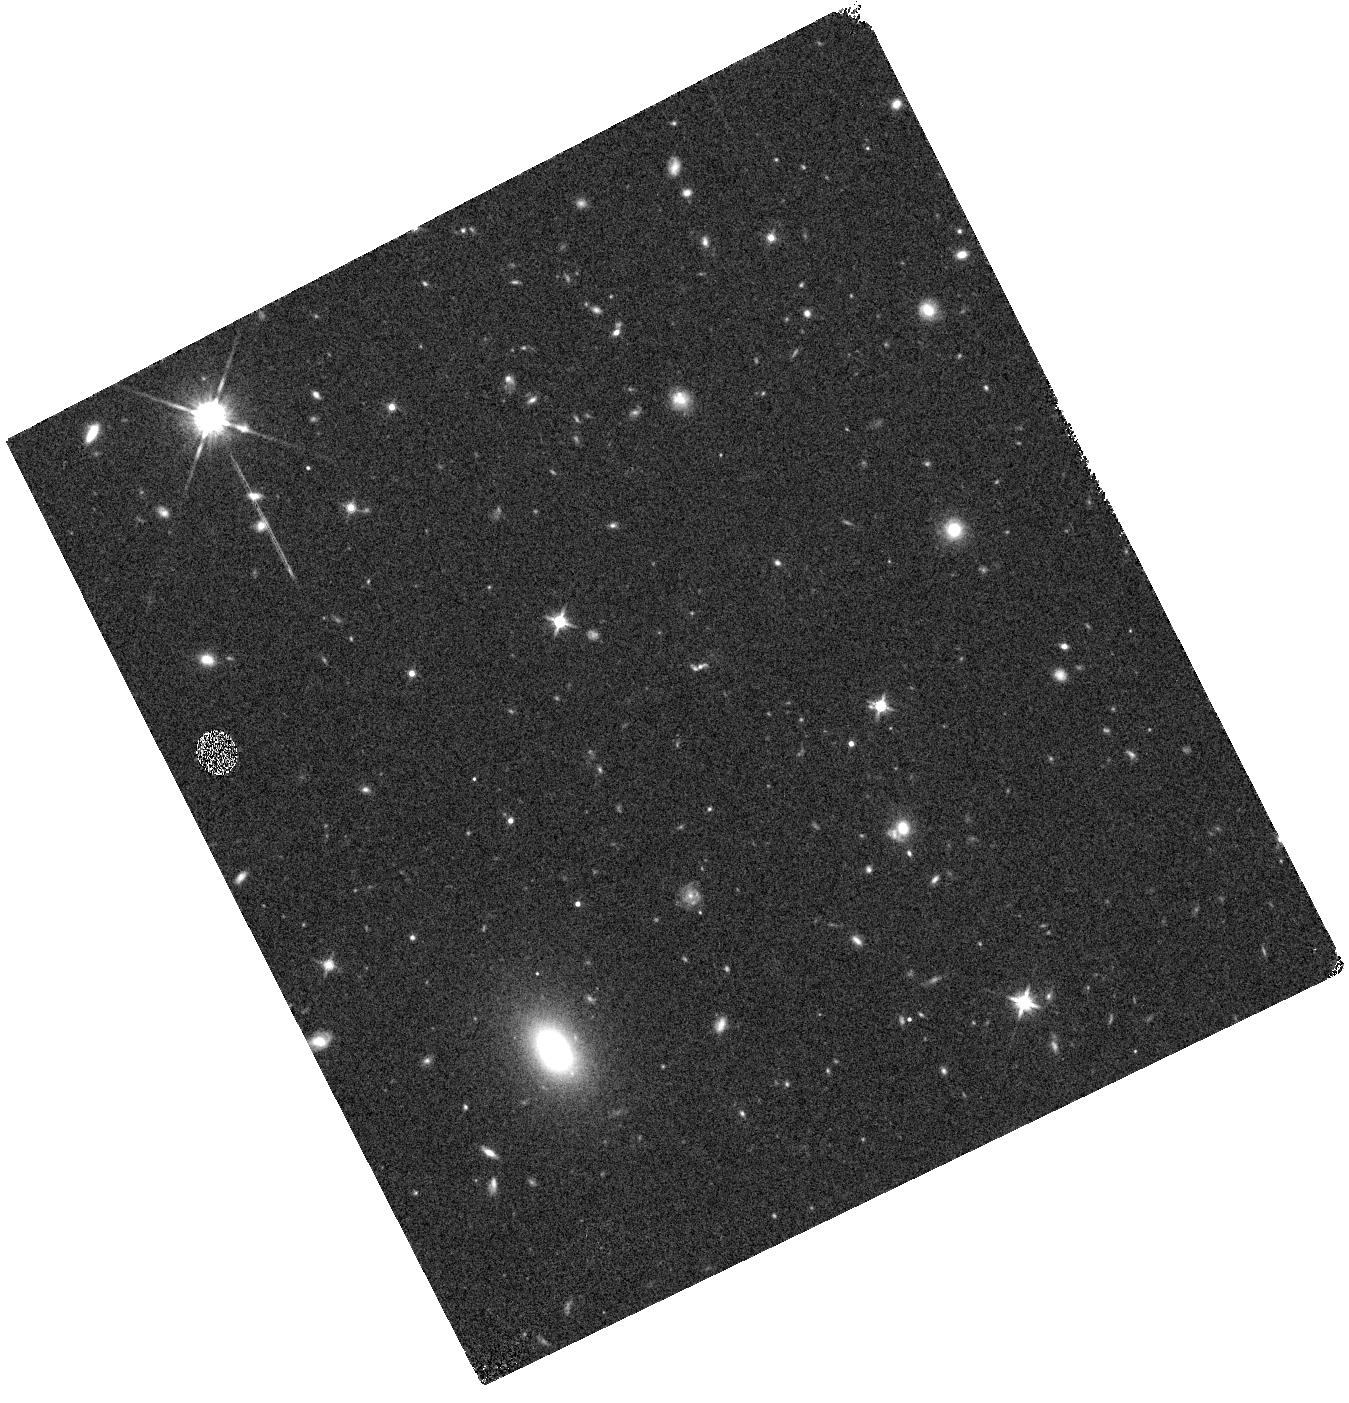
Target: DEEP2-42045870
Instrument: WFC3/IR
Filter: F140W
Exposure: 7 min
Observation ID: hst_15077_13_wfc3_ir_f140w_idiu13

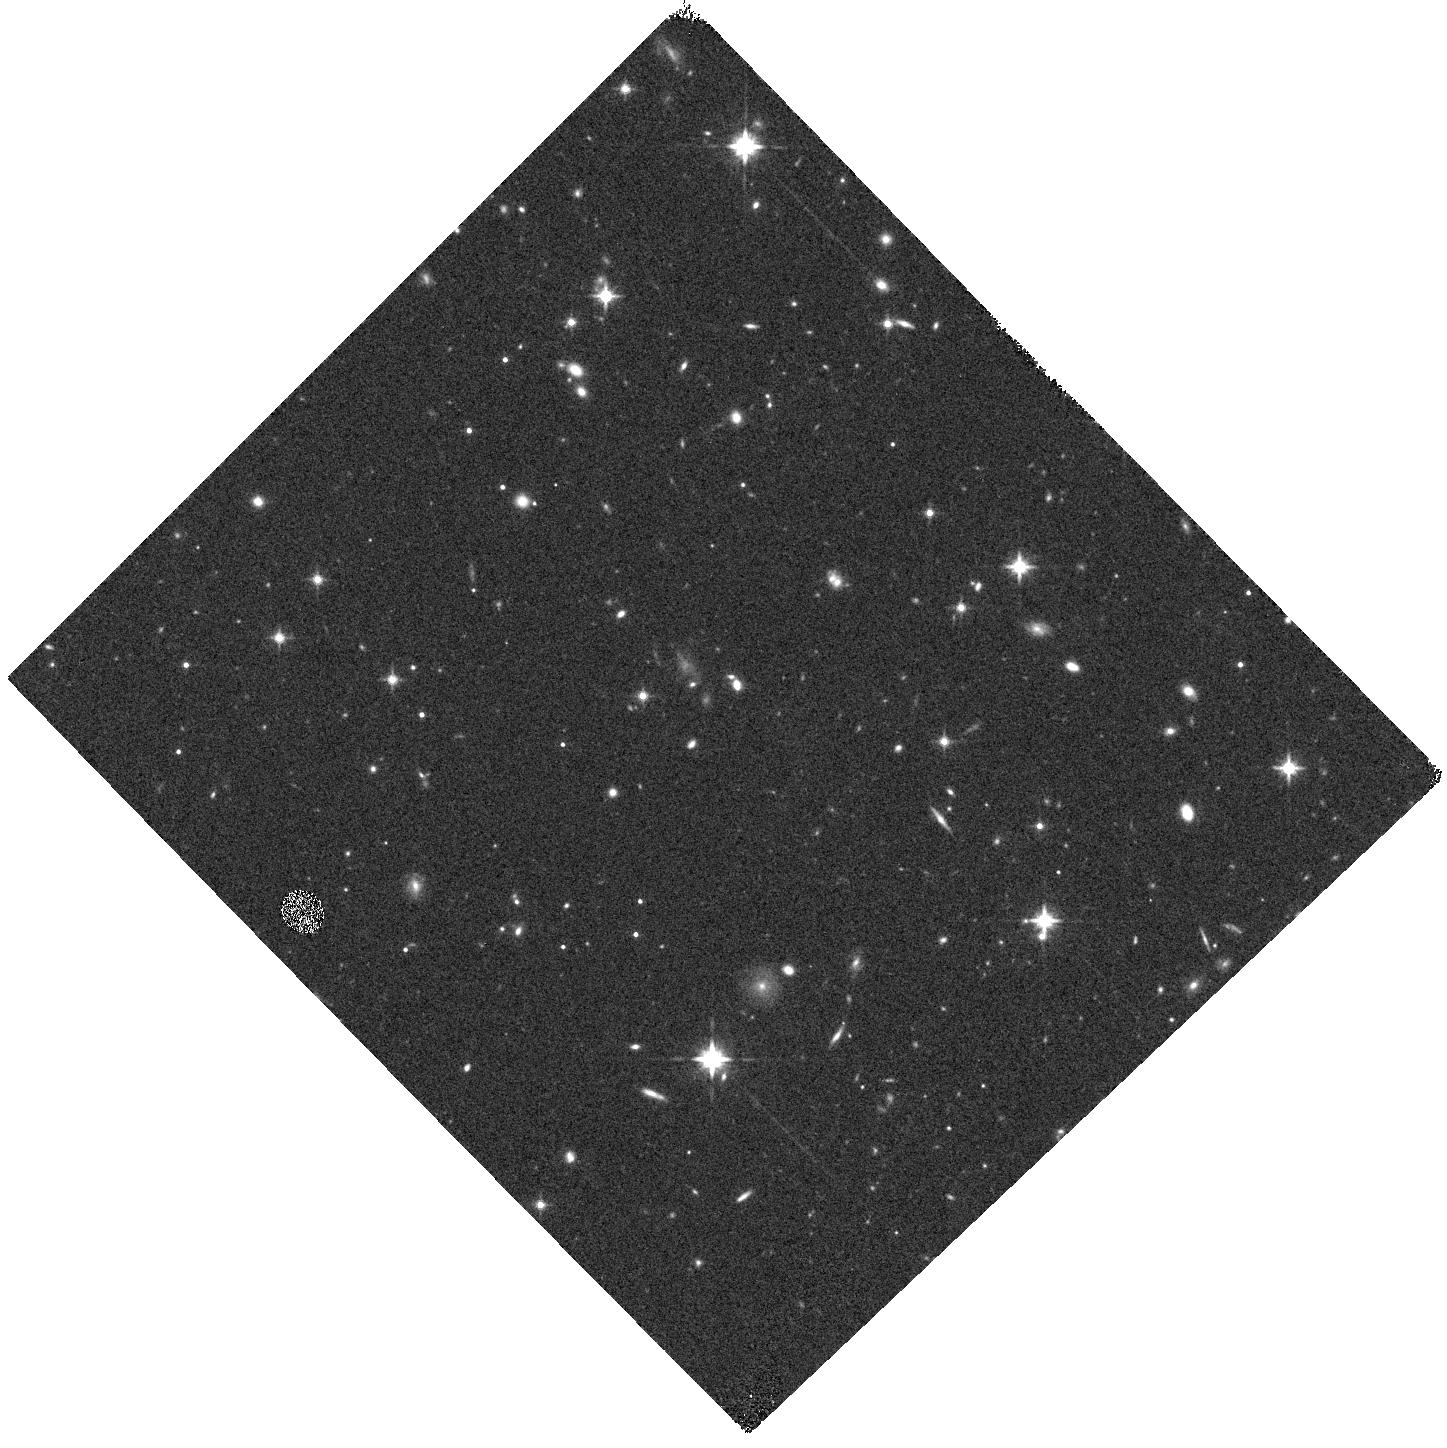
Target: DEEP2-22028402
Instrument: WFC3/IR
Filter: F140W
Exposure: 6 min
Observation ID: hst_15077_09_wfc3_ir_f140w_idiu09

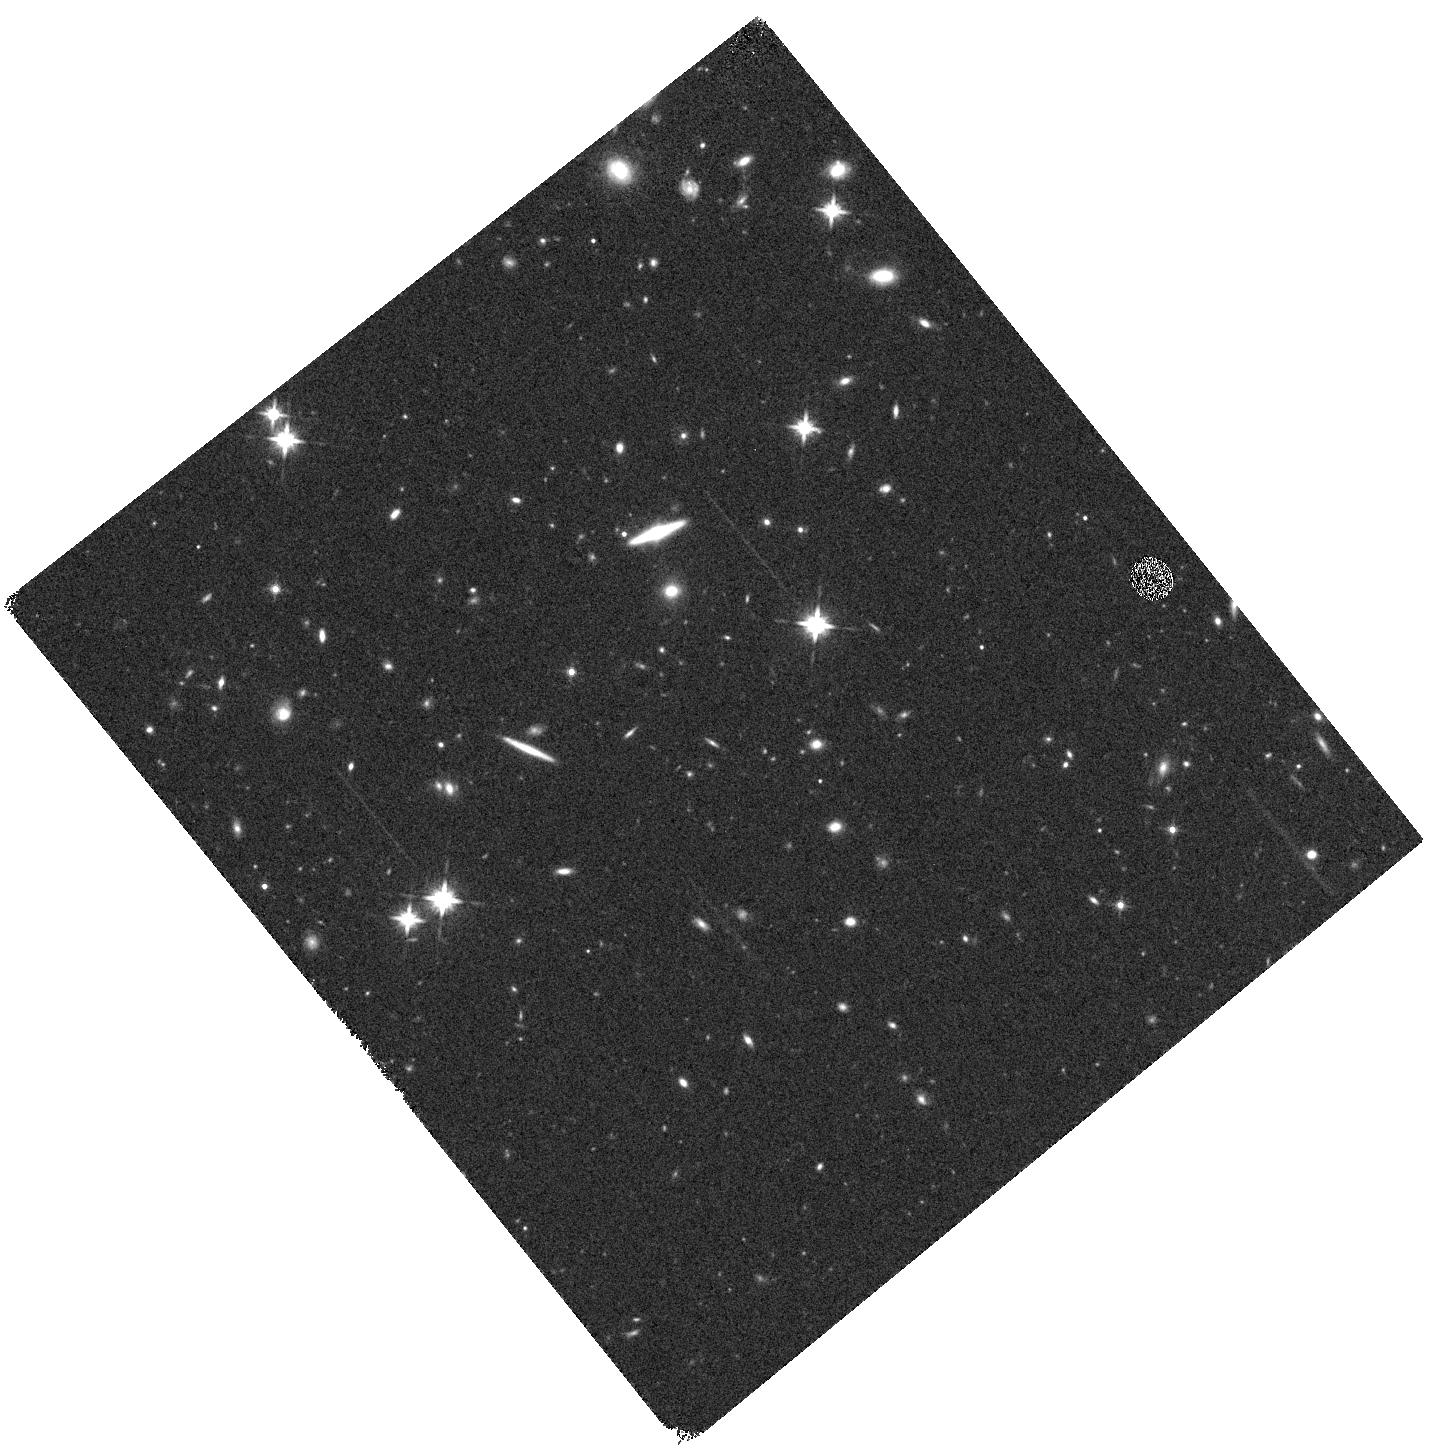
Target: DEEP2-14018918
Instrument: WFC3/IR
Filter: F140W
Exposure: 6 min
Observation ID: hst_15077_04_wfc3_ir_f140w_idiu04

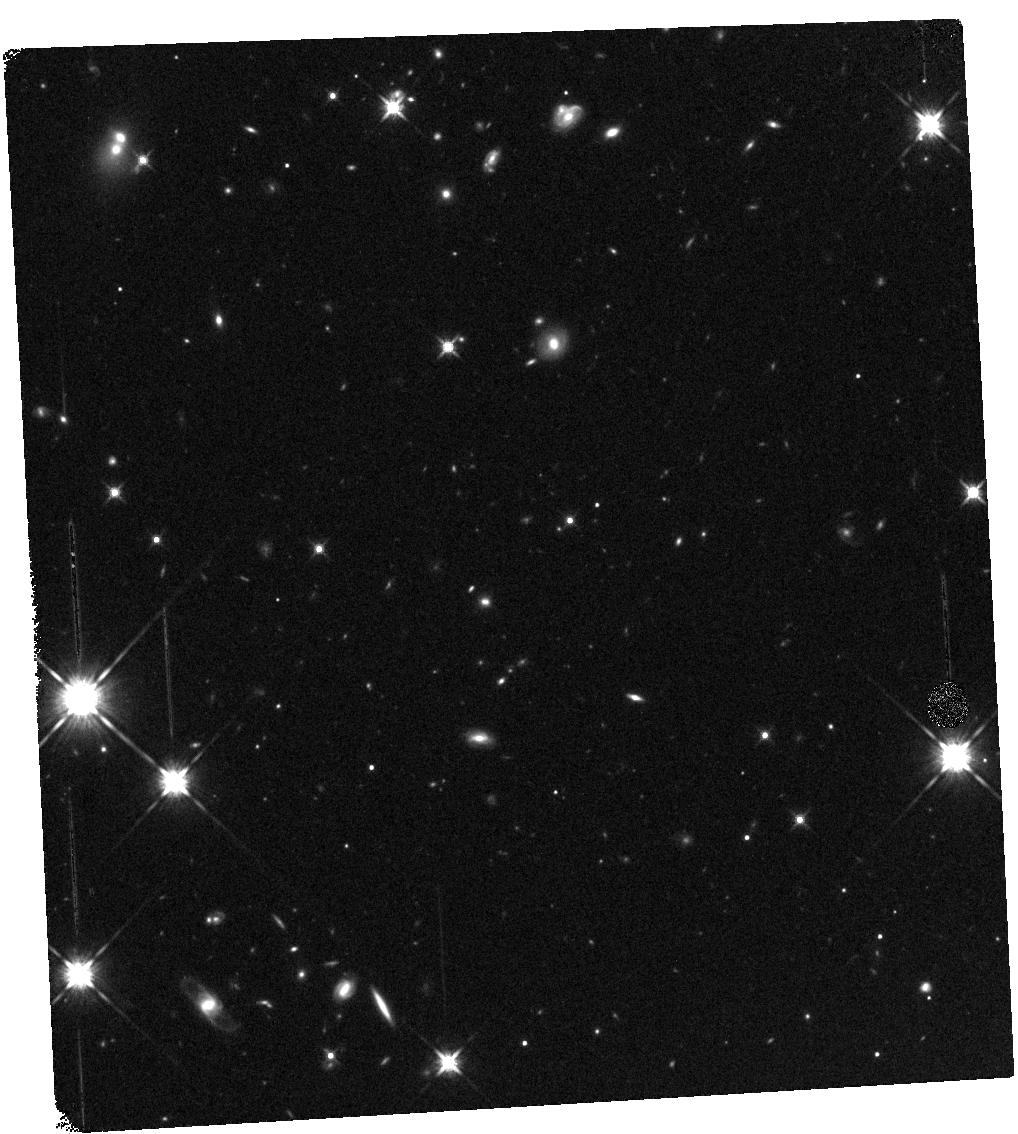
Target: DEEP2-21021292
Instrument: WFC3/IR
Filter: F140W
Exposure: 6 min
Observation ID: hst_15077_05_wfc3_ir_f140w_idiu05

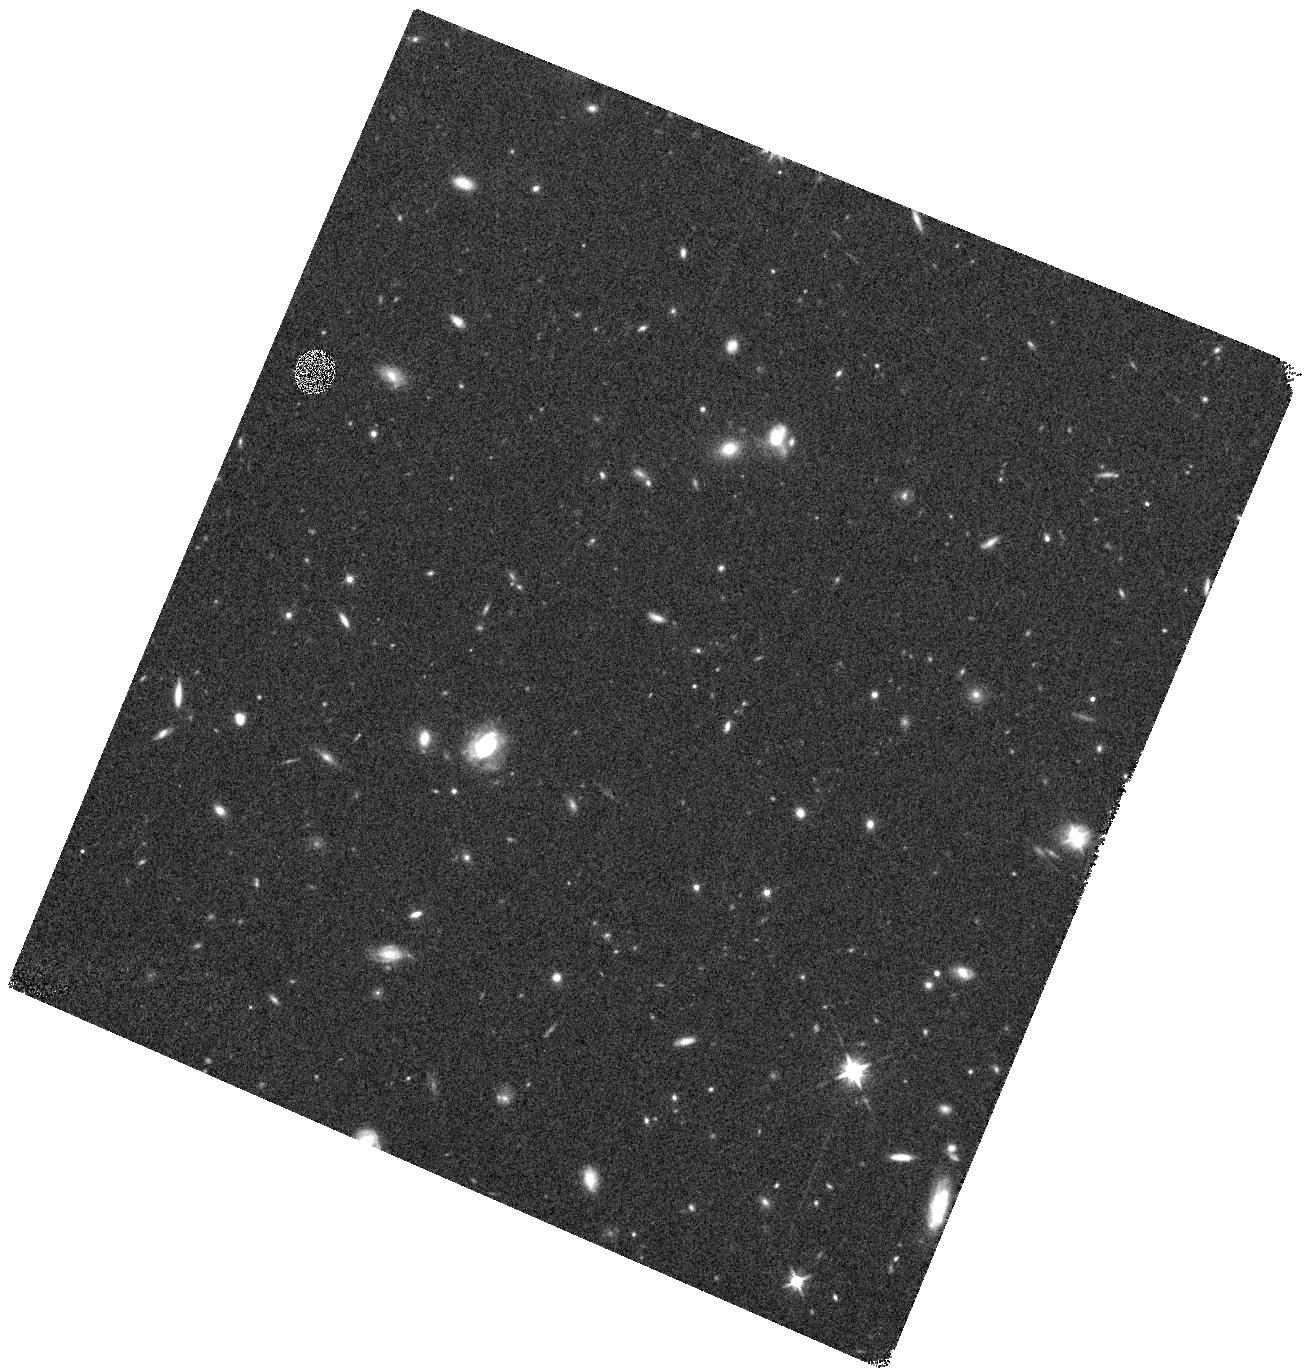
Target: DEEP2-13016475
Instrument: WFC3/IR
Filter: F140W
Exposure: 6 min
Observation ID: hst_15077_01_wfc3_ir_f140w_idiu01

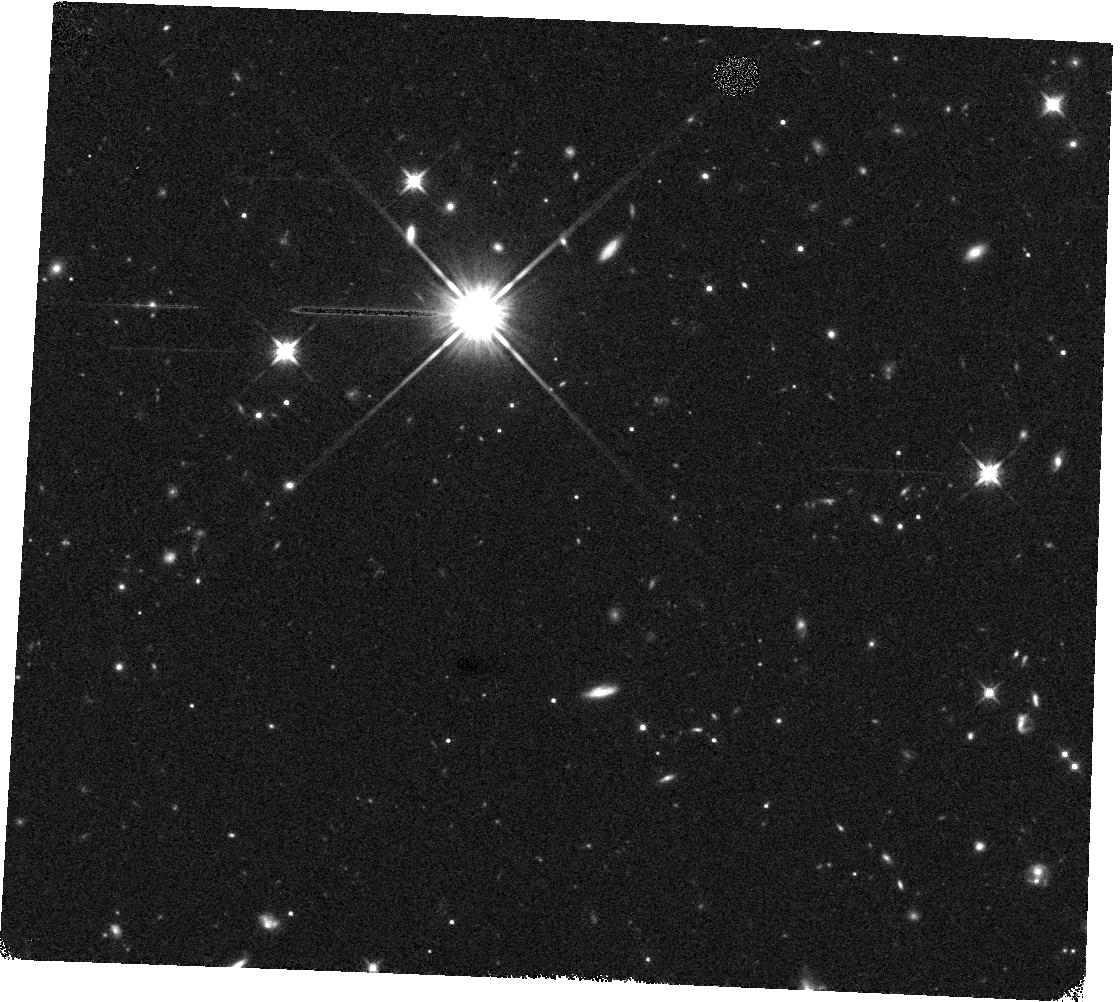
Target: DEEP2-22022835
Instrument: WFC3/IR
Filter: F140W
Exposure: 6 min
Observation ID: hst_15077_z8_wfc3_ir_f140w_idiuz8

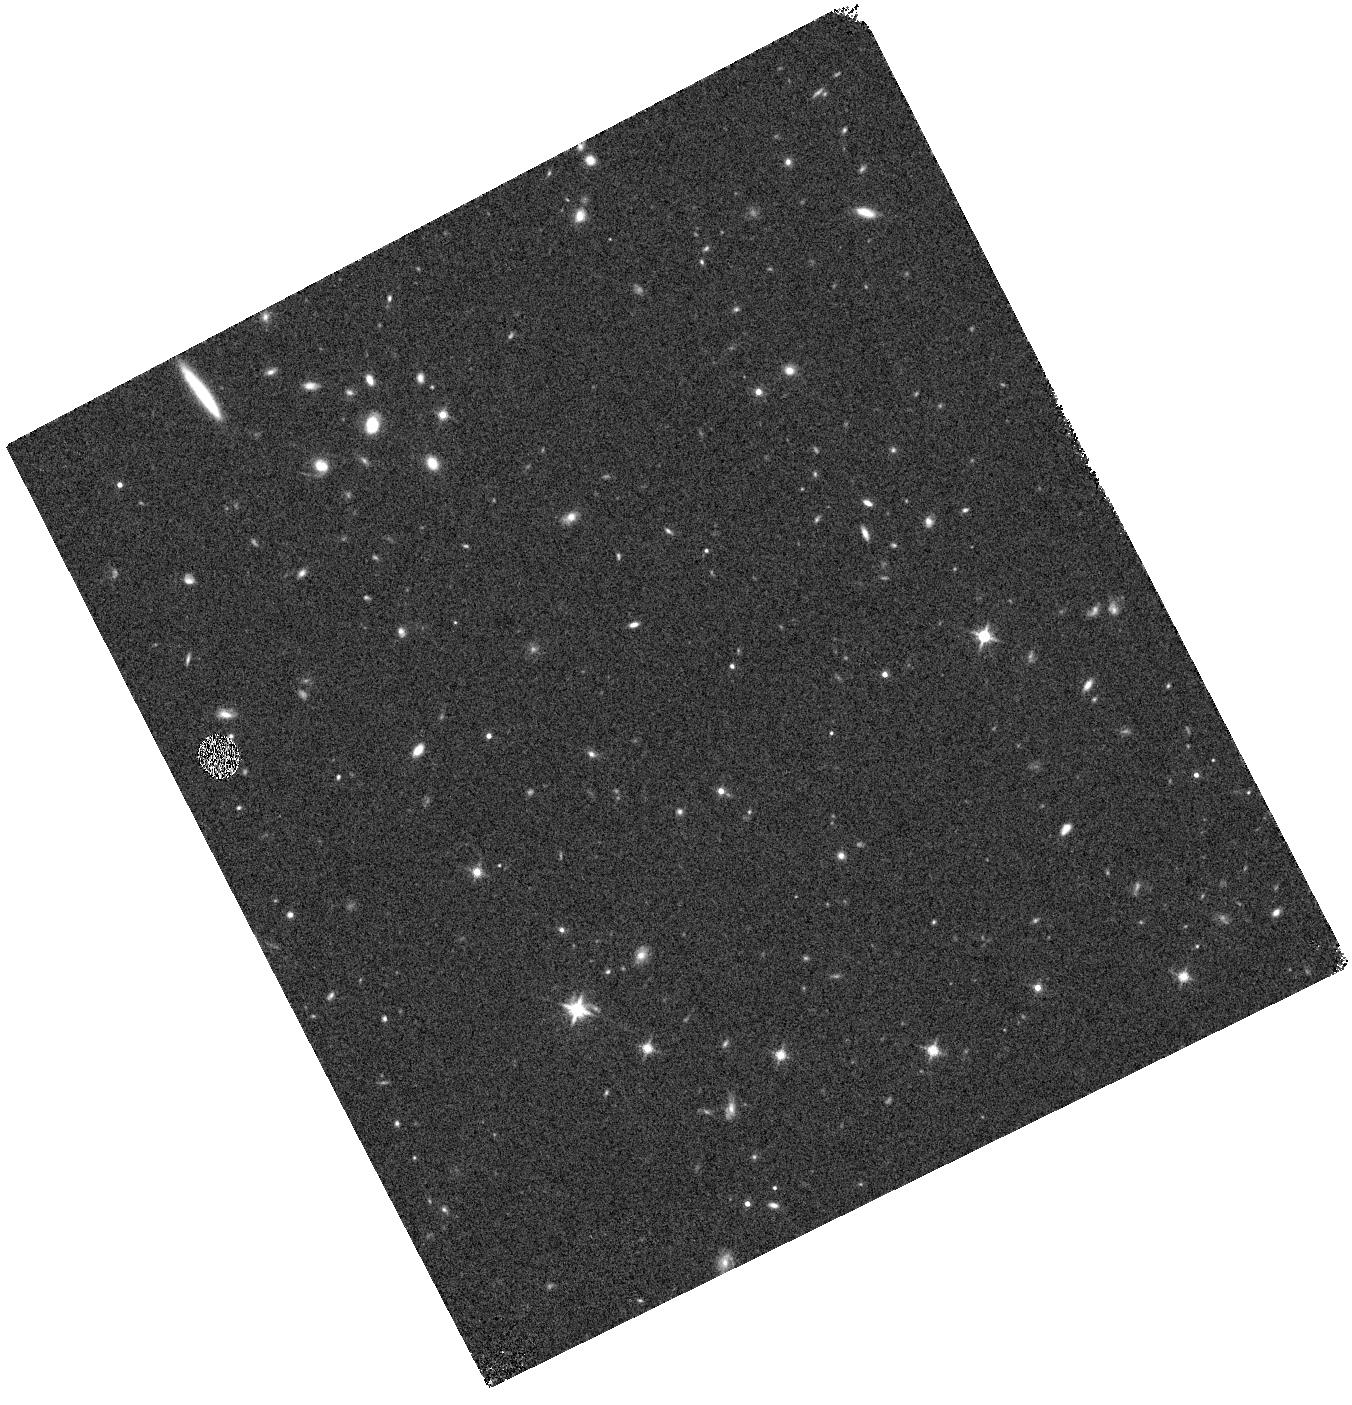
Target: DEEP2-31047144
Instrument: WFC3/IR
Filter: F140W
Exposure: 7 min
Observation ID: hst_15077_15_wfc3_ir_f140w_idiu15

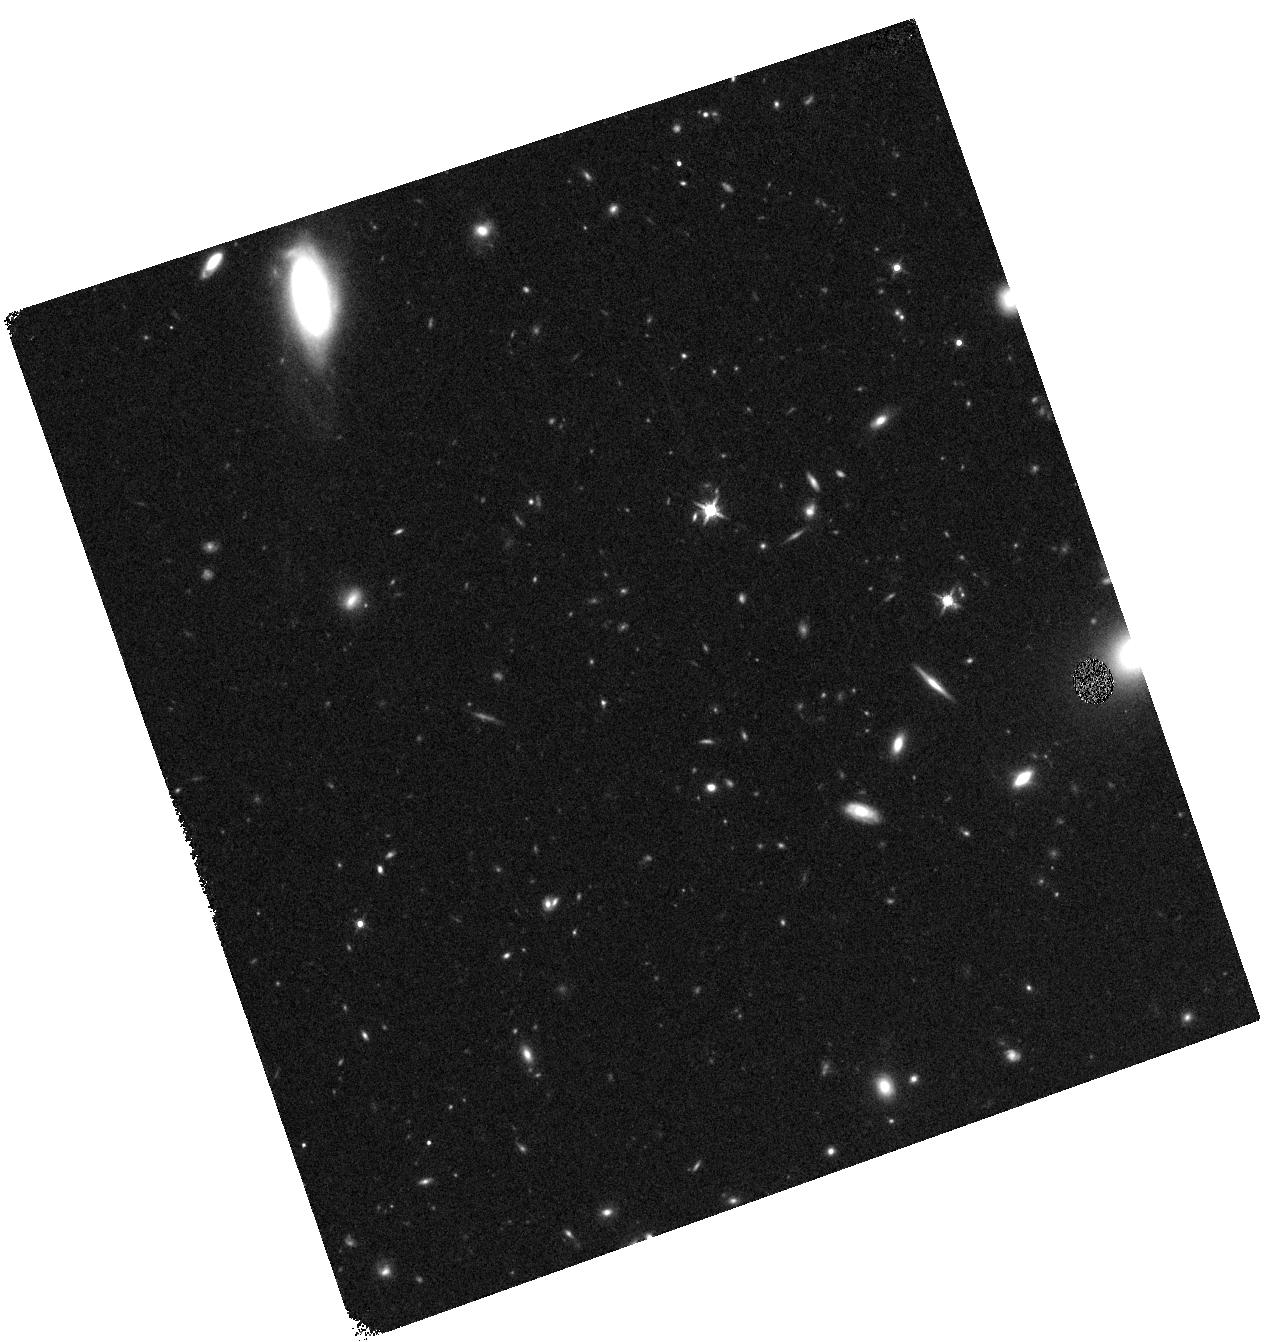
Target: DEEP2-13043682
Instrument: WFC3/IR
Filter: F140W
Exposure: 6 min
Observation ID: hst_15077_02_wfc3_ir_f140w_idiu02

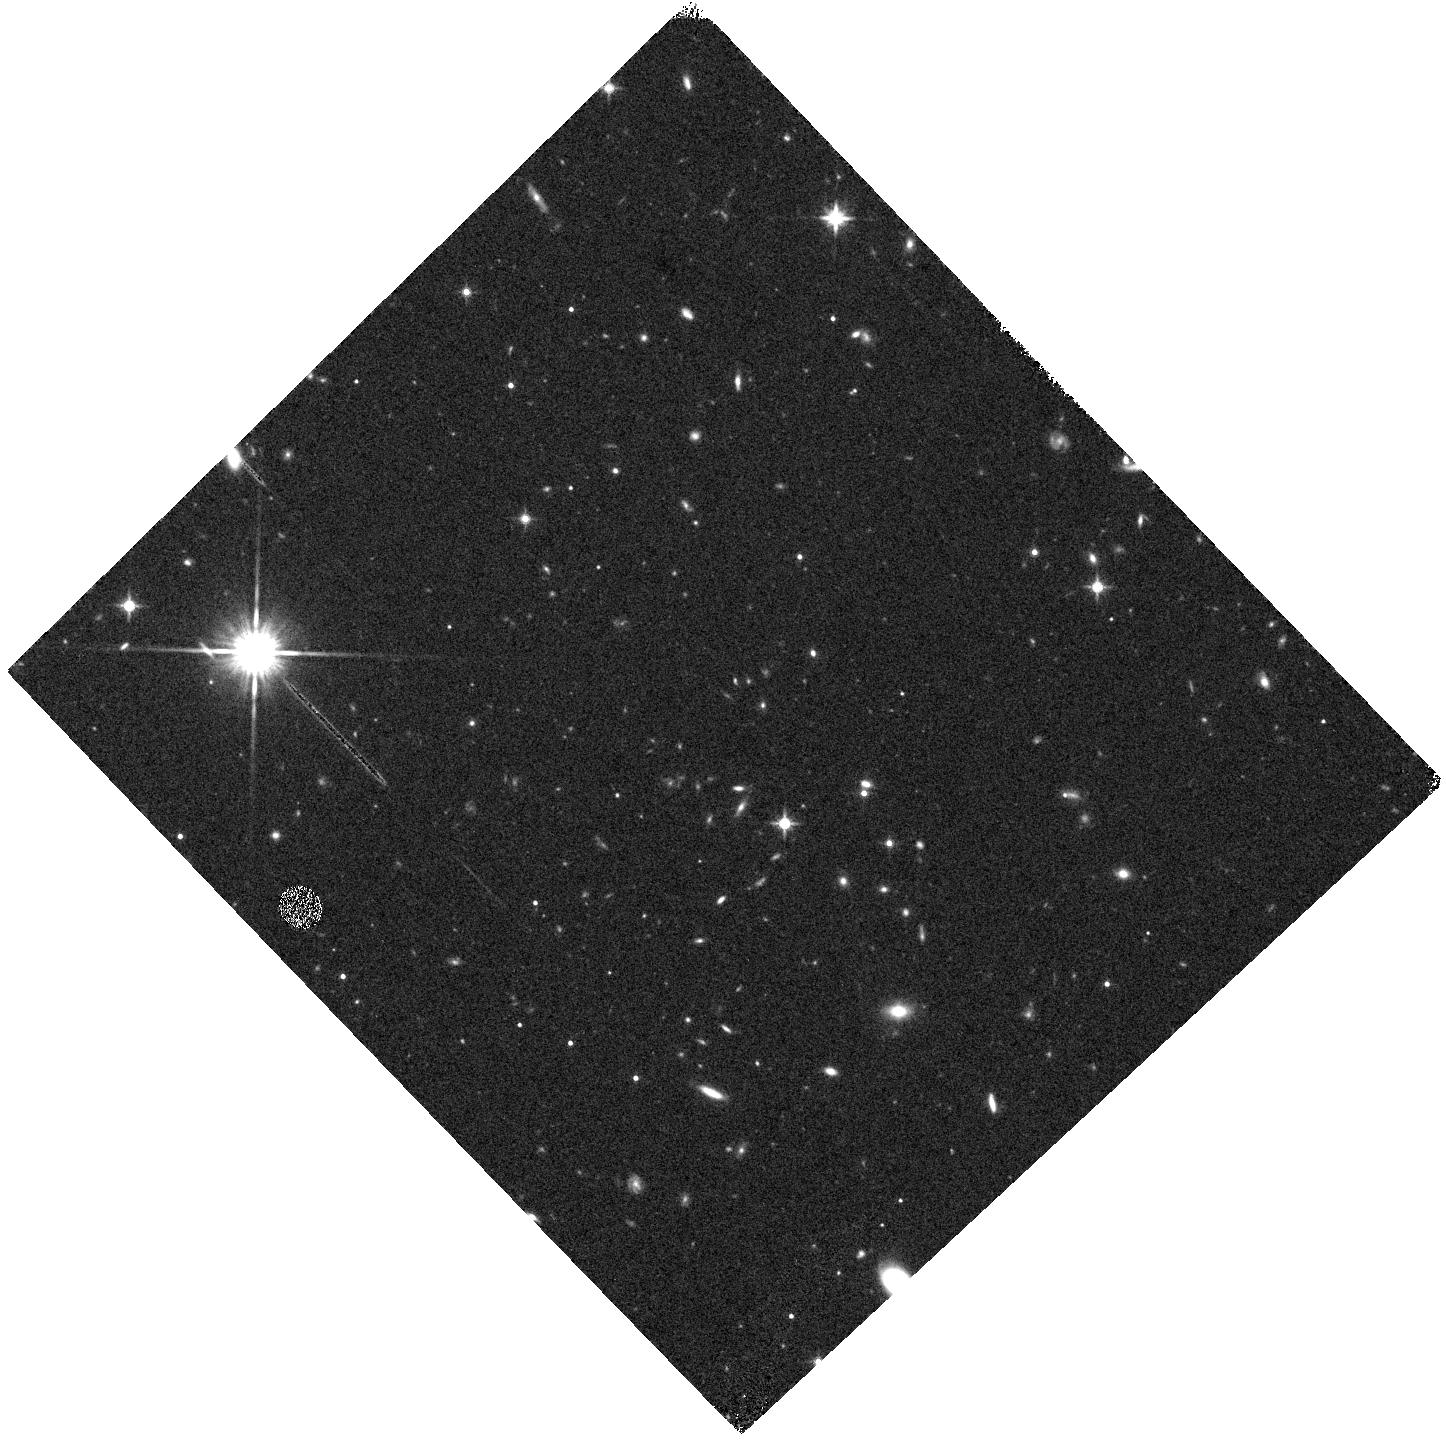
Target: DEEP2-22044304
Instrument: WFC3/IR
Filter: F140W
Exposure: 7 min
Observation ID: hst_15077_11_wfc3_ir_f140w_idiu11

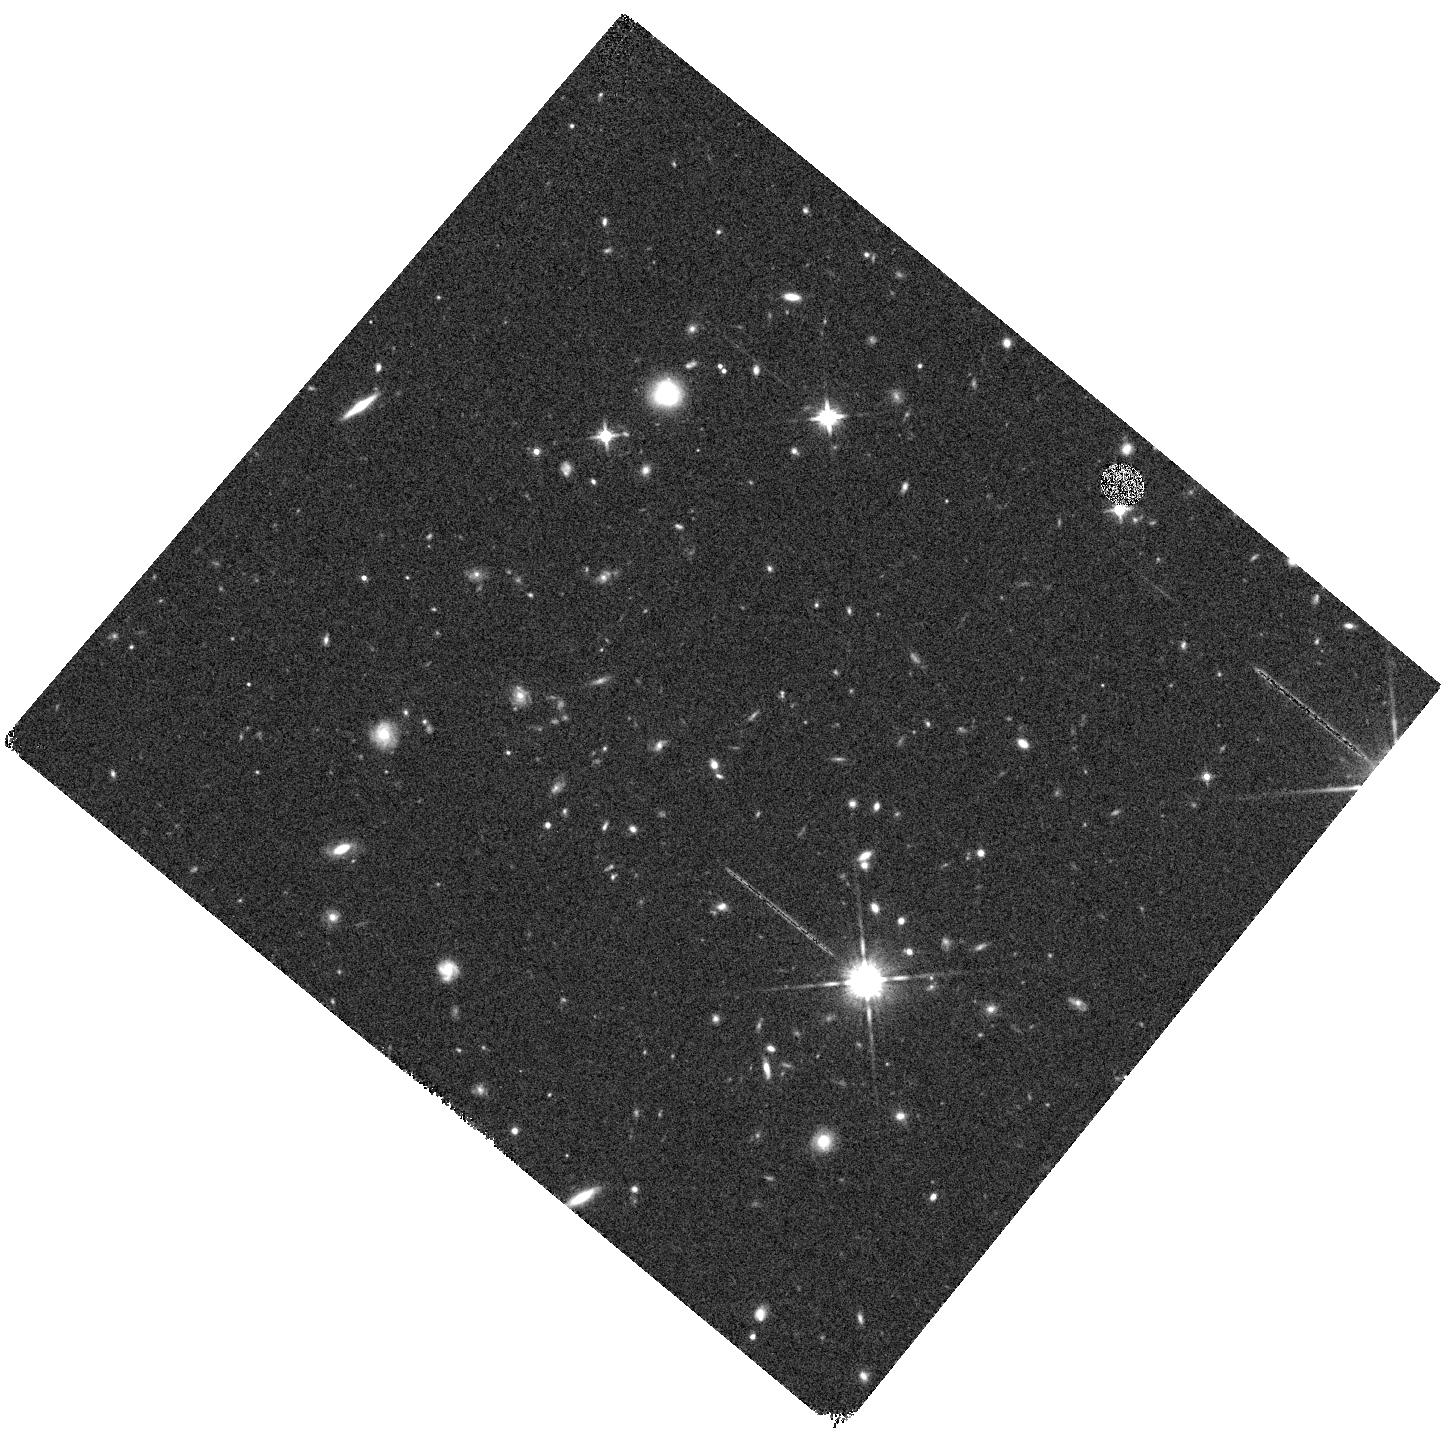
Target: DEEP2-13043716
Instrument: WFC3/IR
Filter: F140W
Exposure: 6 min
Observation ID: hst_15077_03_wfc3_ir_f140w_idiu03

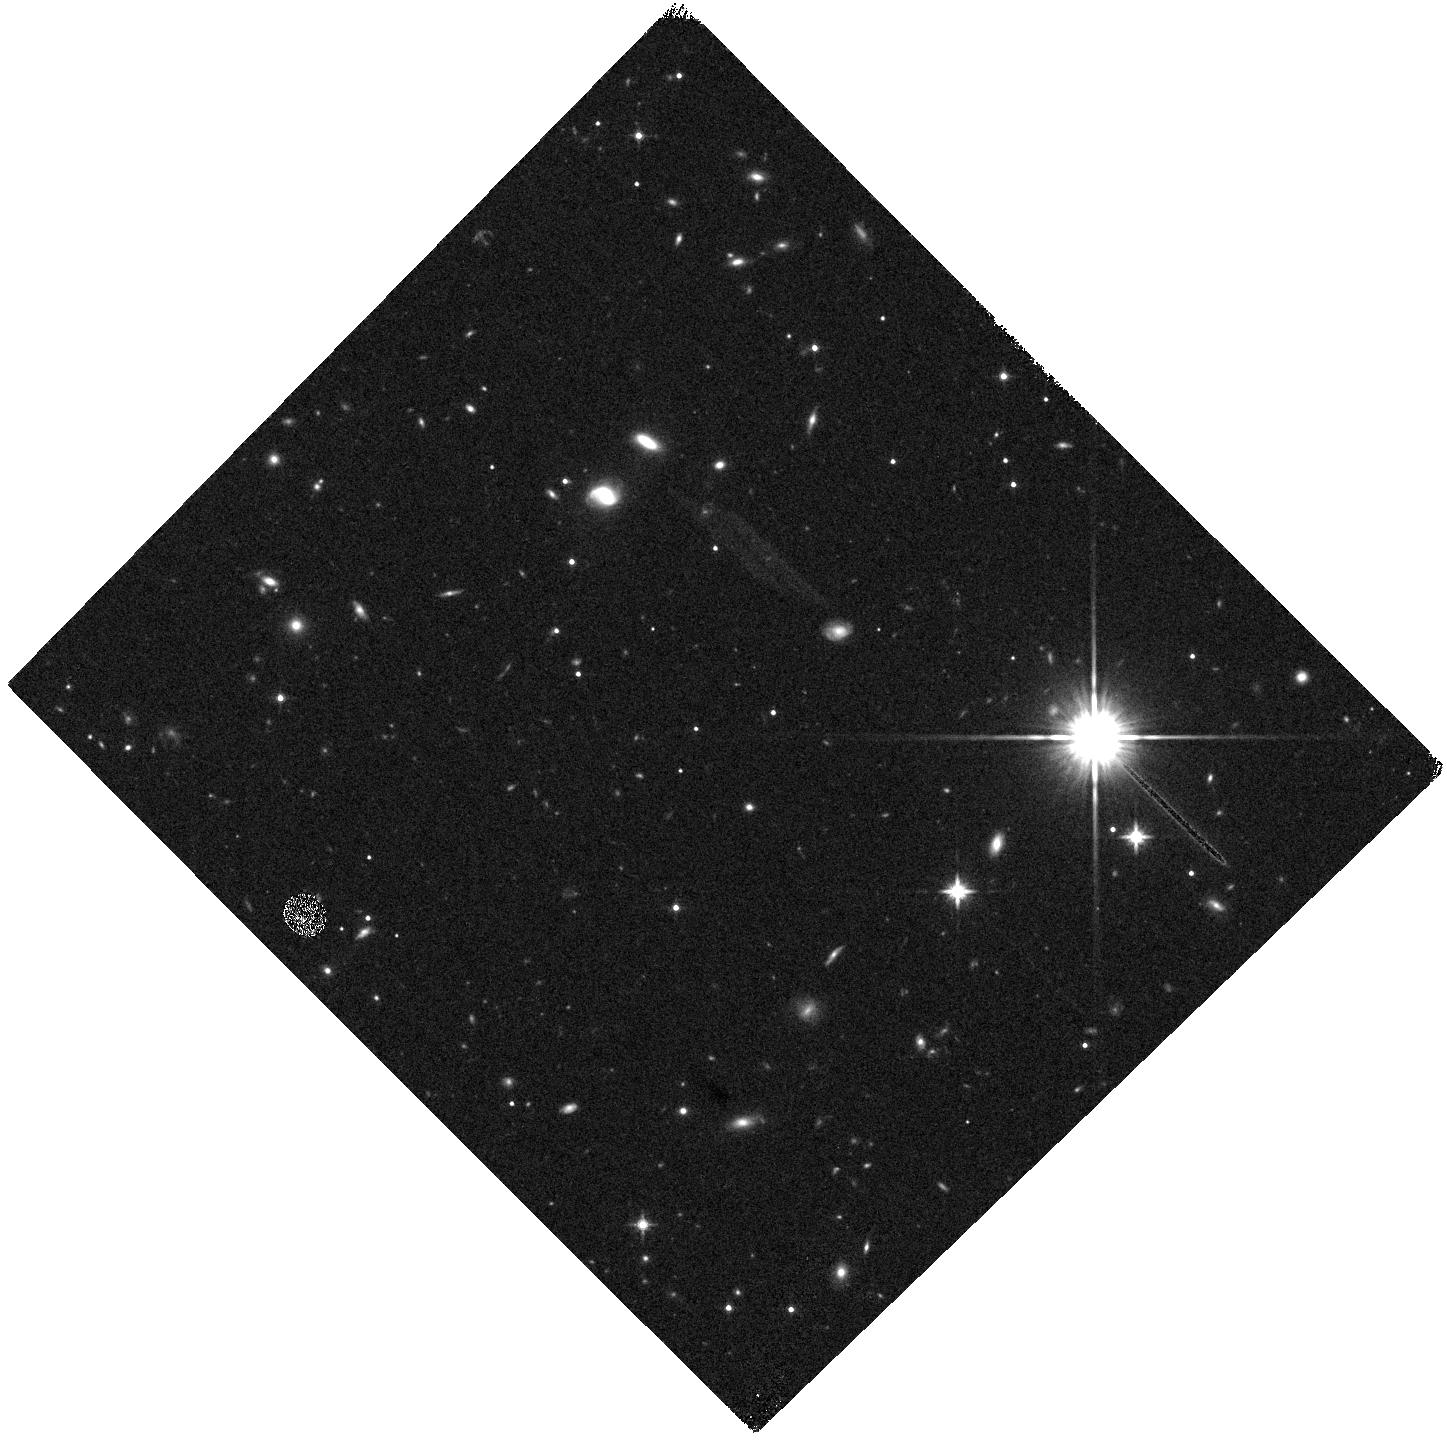
Target: DEEP2-22032252
Instrument: WFC3/IR
Filter: F140W
Exposure: 6 min
Observation ID: hst_15077_10_wfc3_ir_f140w_idiu10

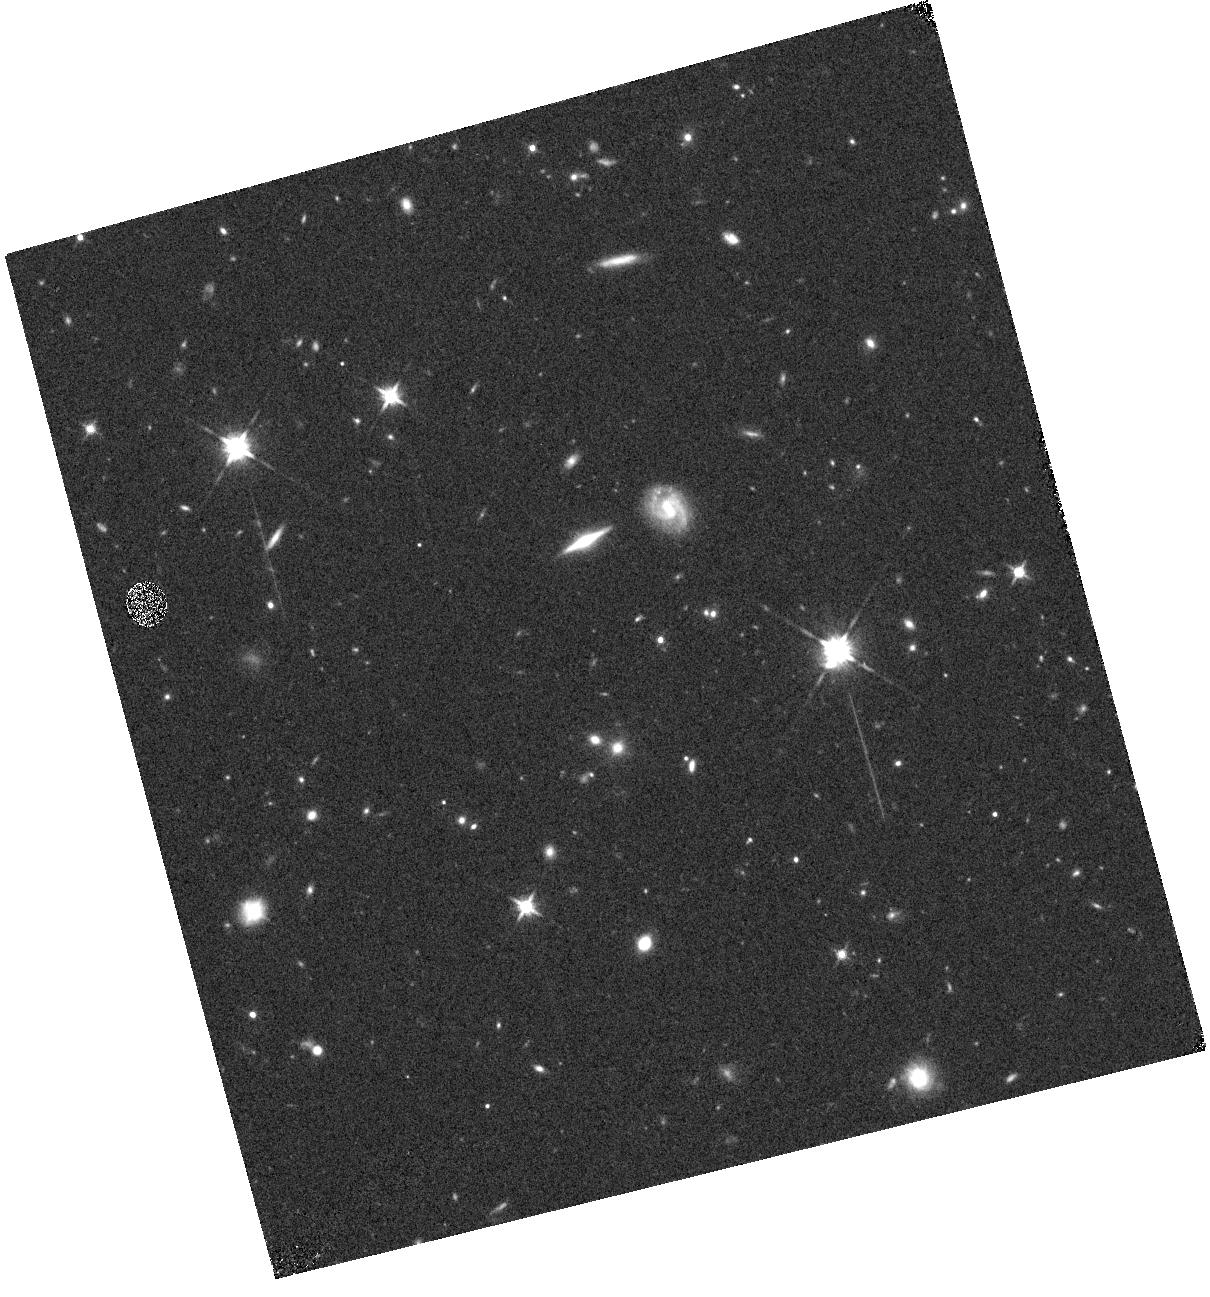
Target: DEEP2-31046514
Instrument: WFC3/IR
Filter: F140W
Exposure: 7 min
Observation ID: hst_15077_14_wfc3_ir_f140w_idiu14

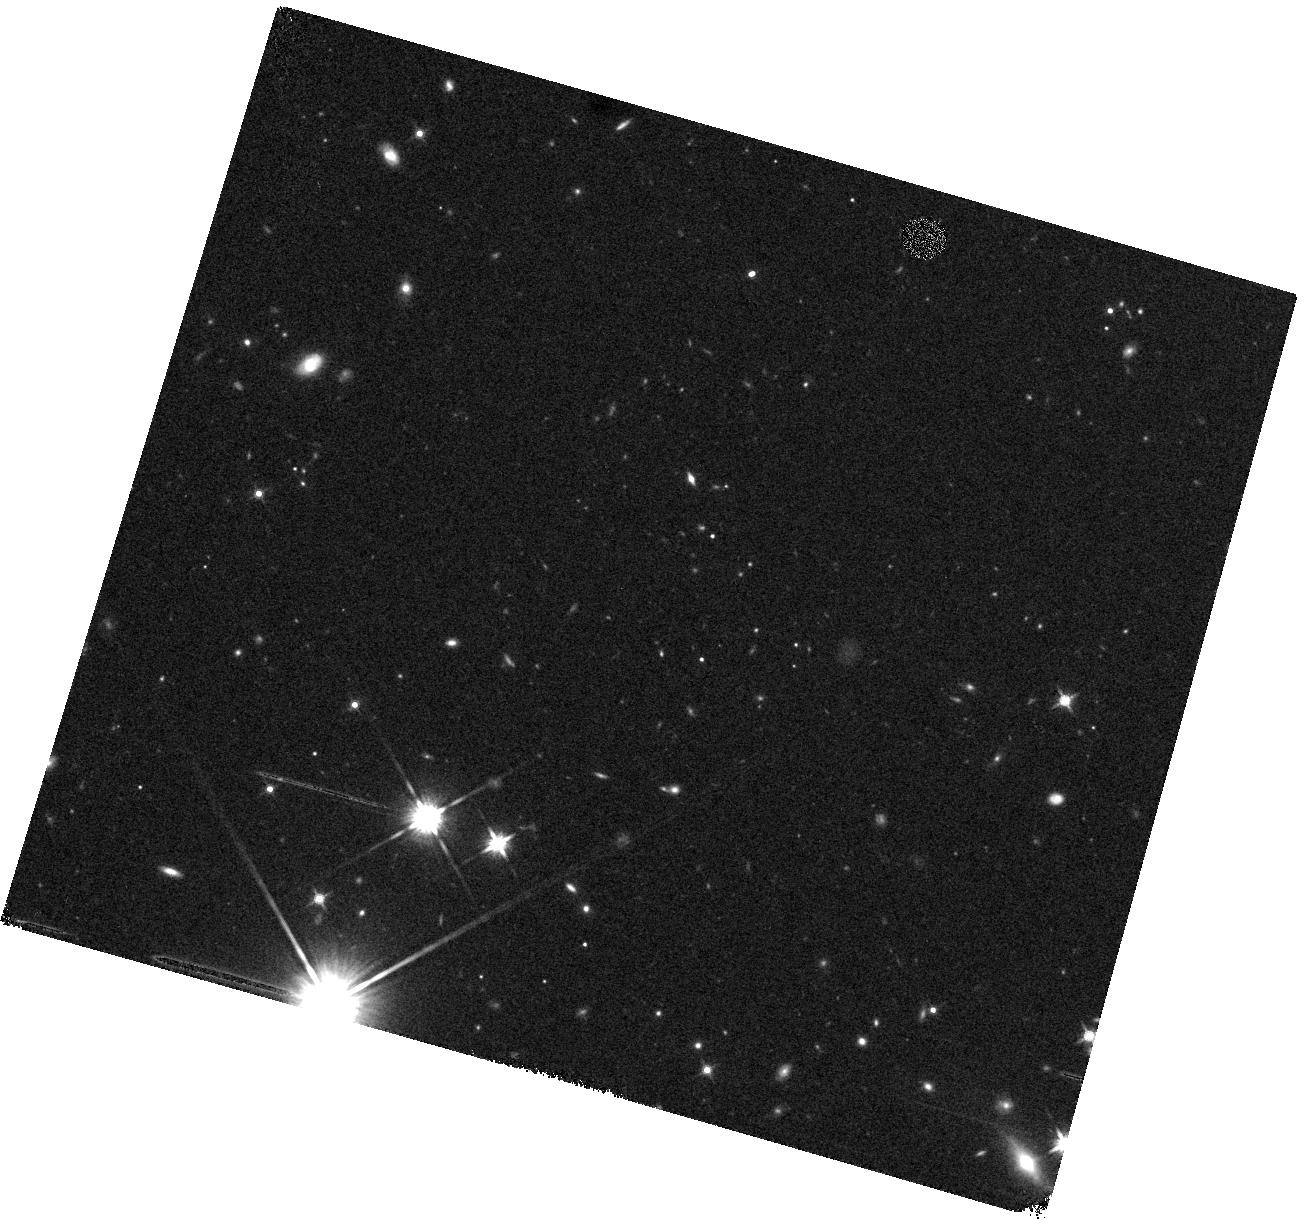
Target: DEEP2-22020856
Instrument: WFC3/IR
Filter: F140W
Exposure: 6 min
Observation ID: hst_15077_07_wfc3_ir_f140w_idiu07

Accurate Emission Line Diagnostics at High Redshift (PI: Jones, Tucker)

How do the physical conditions of high redshift galaxies differ from those seen locally? Spectroscopic surveys have invested hundreds of nights of 8- and 10-meter telescope time as well as hundreds of Hubble orbits to study evolution in the galaxy population at redshifts z~0.5-4 using rest-frame optical strong emission line diagnostics. These surveys reveal evolution in the gas excitation with redshift but the physical cause is not yet understood. Consequently there are large systematic errors in derived quantities such as metallicity. We have used direct measurements of gas density, temperature, and metallicity in a unique sample at z=0.8 to determine reliable diagnostics for high redshift galaxies. Our measurements suggest that offsets in emission line ratios at high redshift are primarily caused by high N/O abundance ratios. However, our ground-based data cannot rule out other interpretations. Spatially resolved Hubble grism spectra are needed to distinguish between the remaining plausible causes such as active nuclei, shocks, diffuse ionized gas emission, and HII regions with escaping ionizing flux. Identifying the physical origin of evolving excitation will allow us to build the necessary foundation for accurate measurements of metallicity and other properties of high redshift galaxies. Only then can we expoit the wealth of data from current surveys and near-future JWST spectroscopy to understand how galaxies evolve over time.